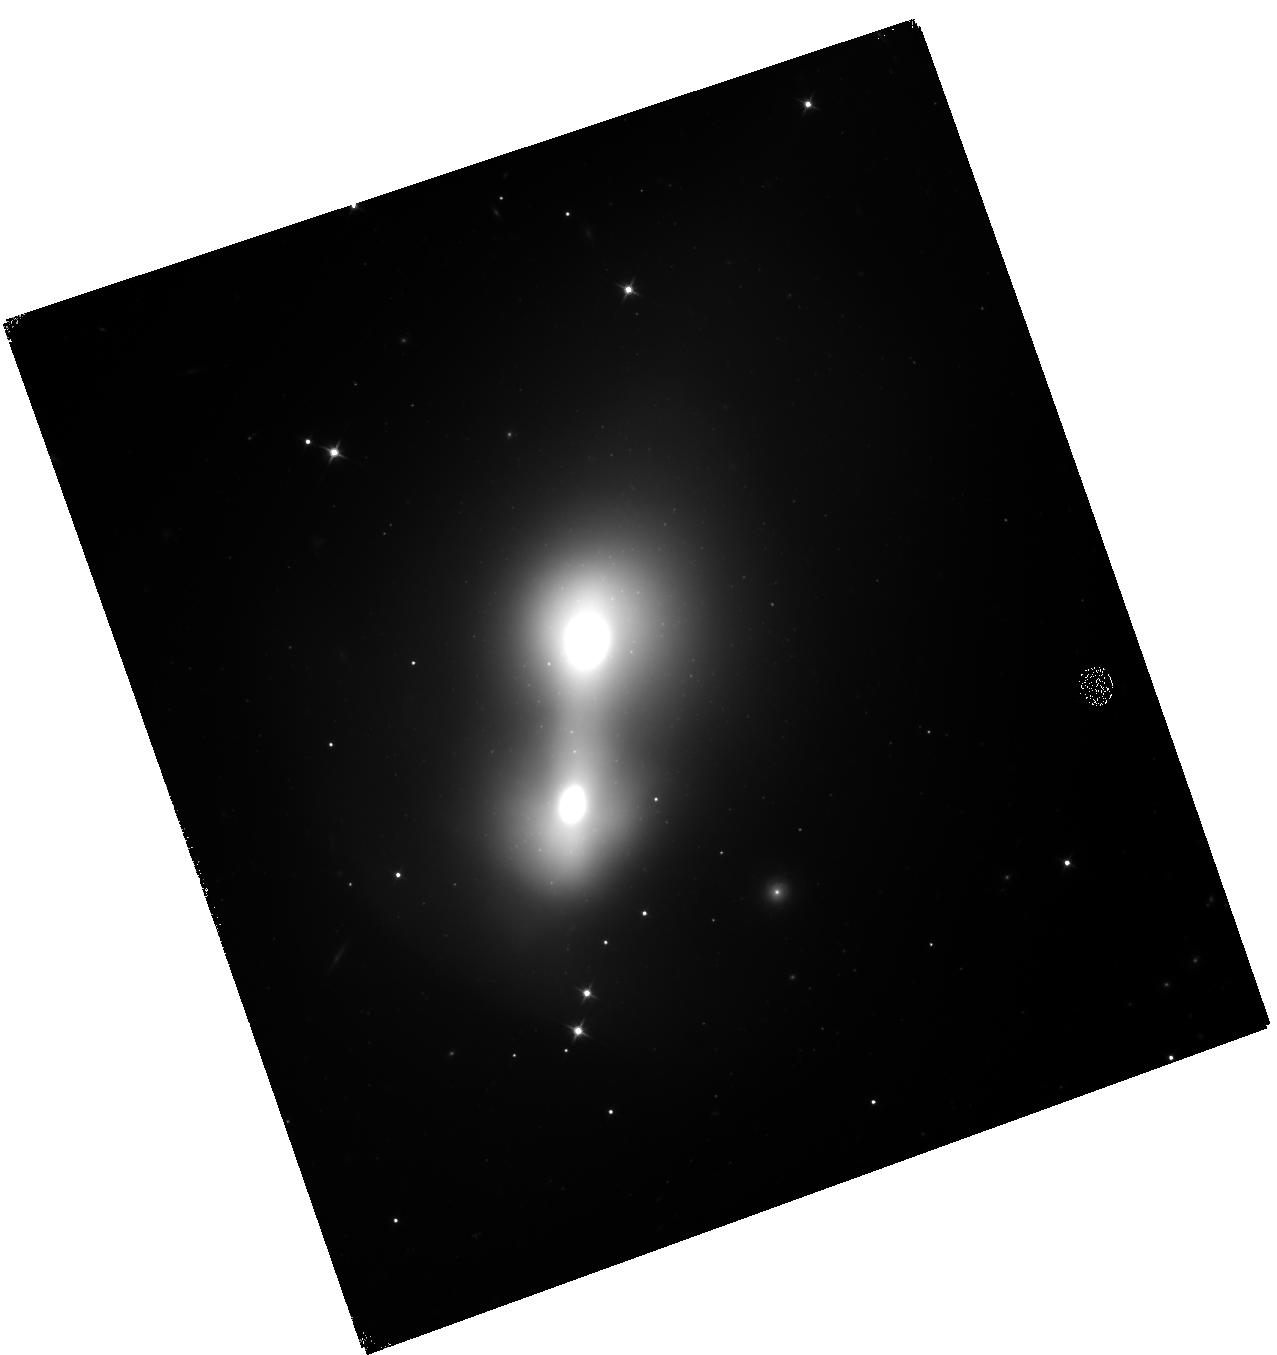
Target: NGC-0750
Instrument: WFC3/IR
Filter: F110W
Exposure: 34 min
Observation ID: hst_16262_17_wfc3_ir_f110w_iedy17

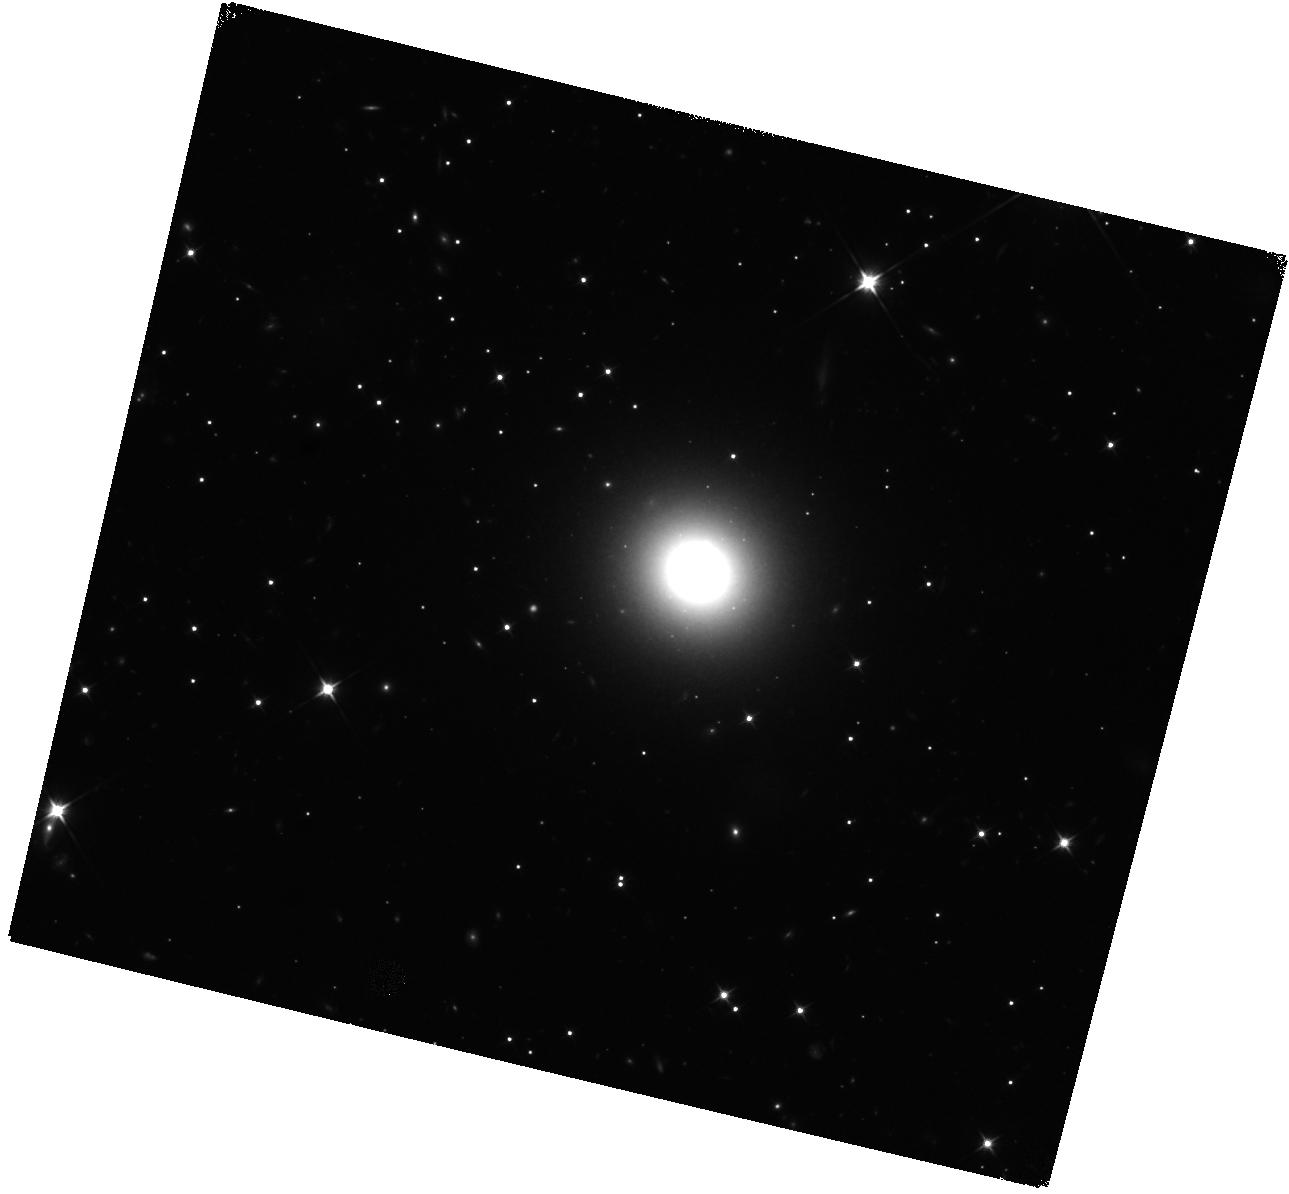
Target: 2MASX-J12501152-4113155
Instrument: WFC3/IR
Filter: F110W
Exposure: 34 min
Observation ID: hst_16262_66_wfc3_ir_f110w_iedy66

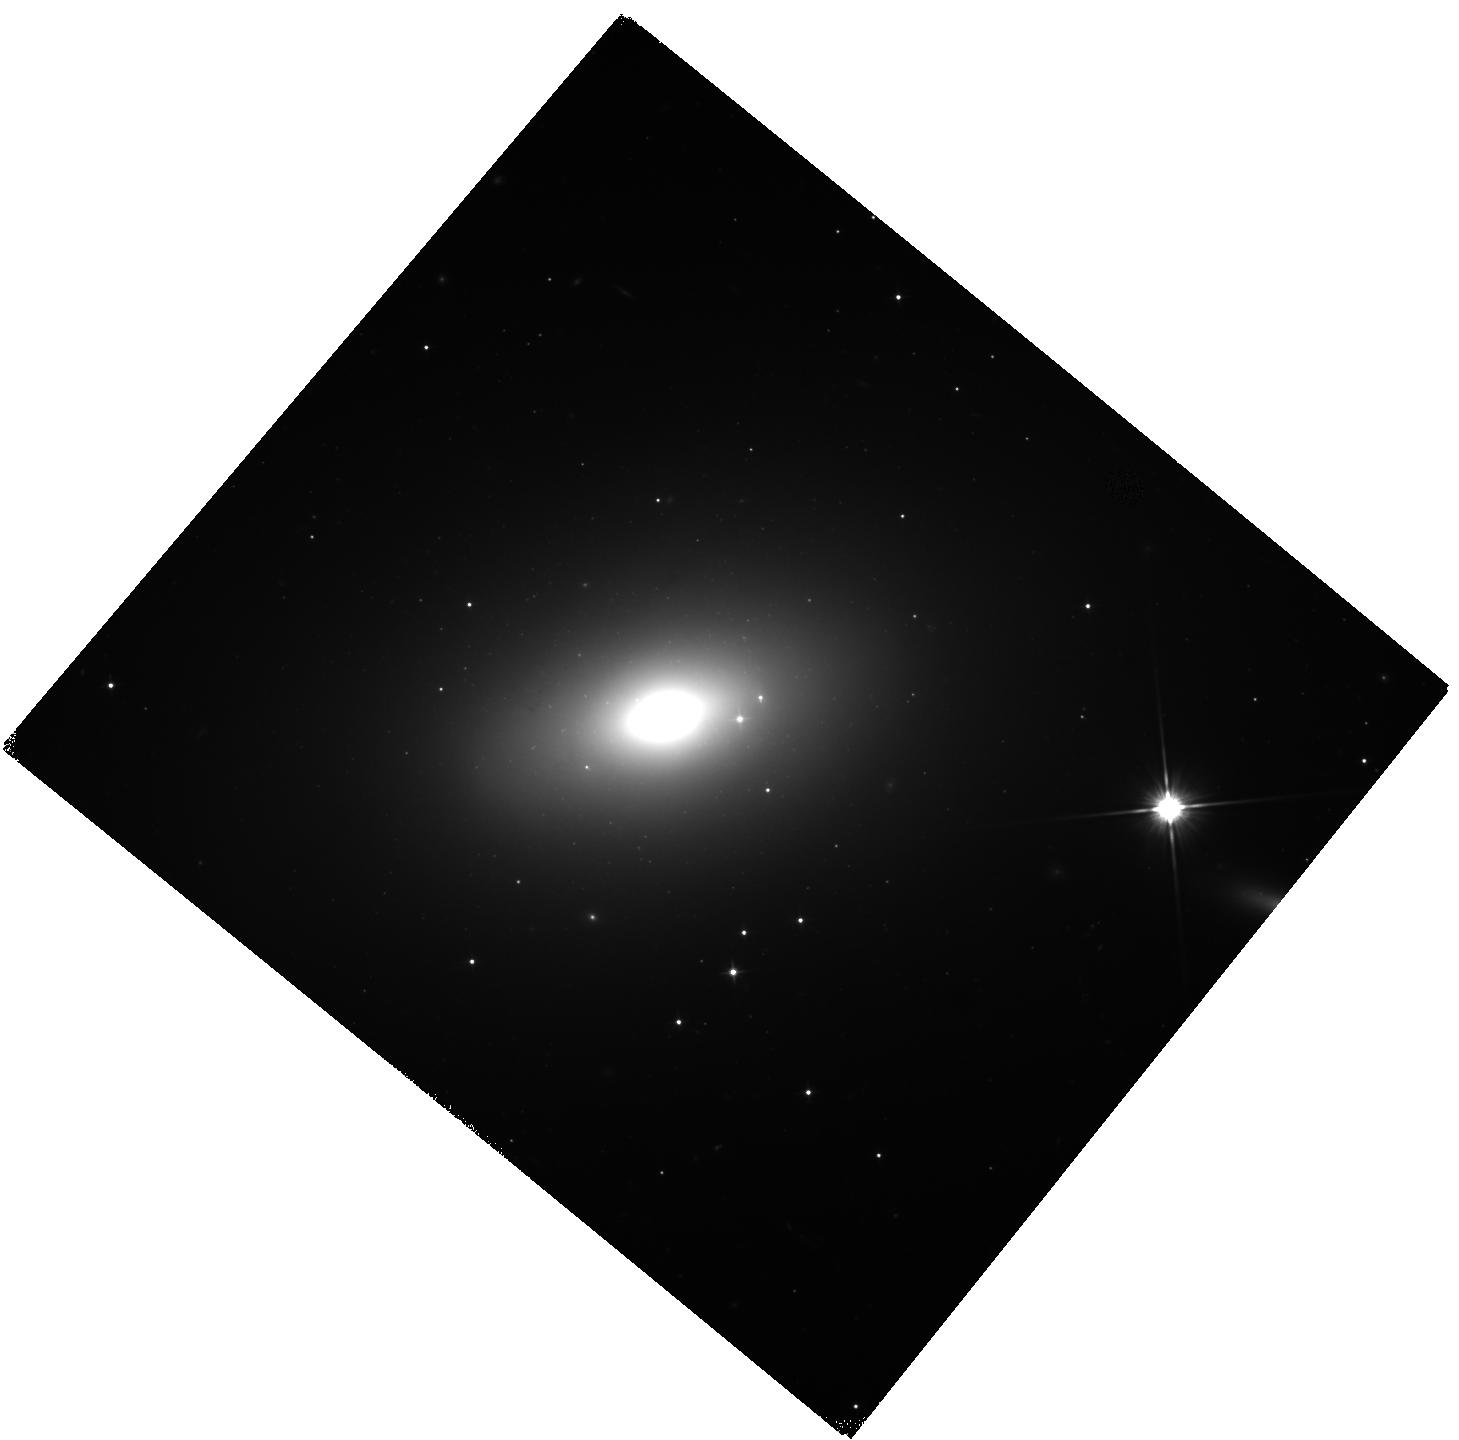
Target: NGC-2208
Instrument: WFC3/IR
Filter: F110W
Exposure: 34 min
Observation ID: hst_16262_40_wfc3_ir_f110w_iedy40

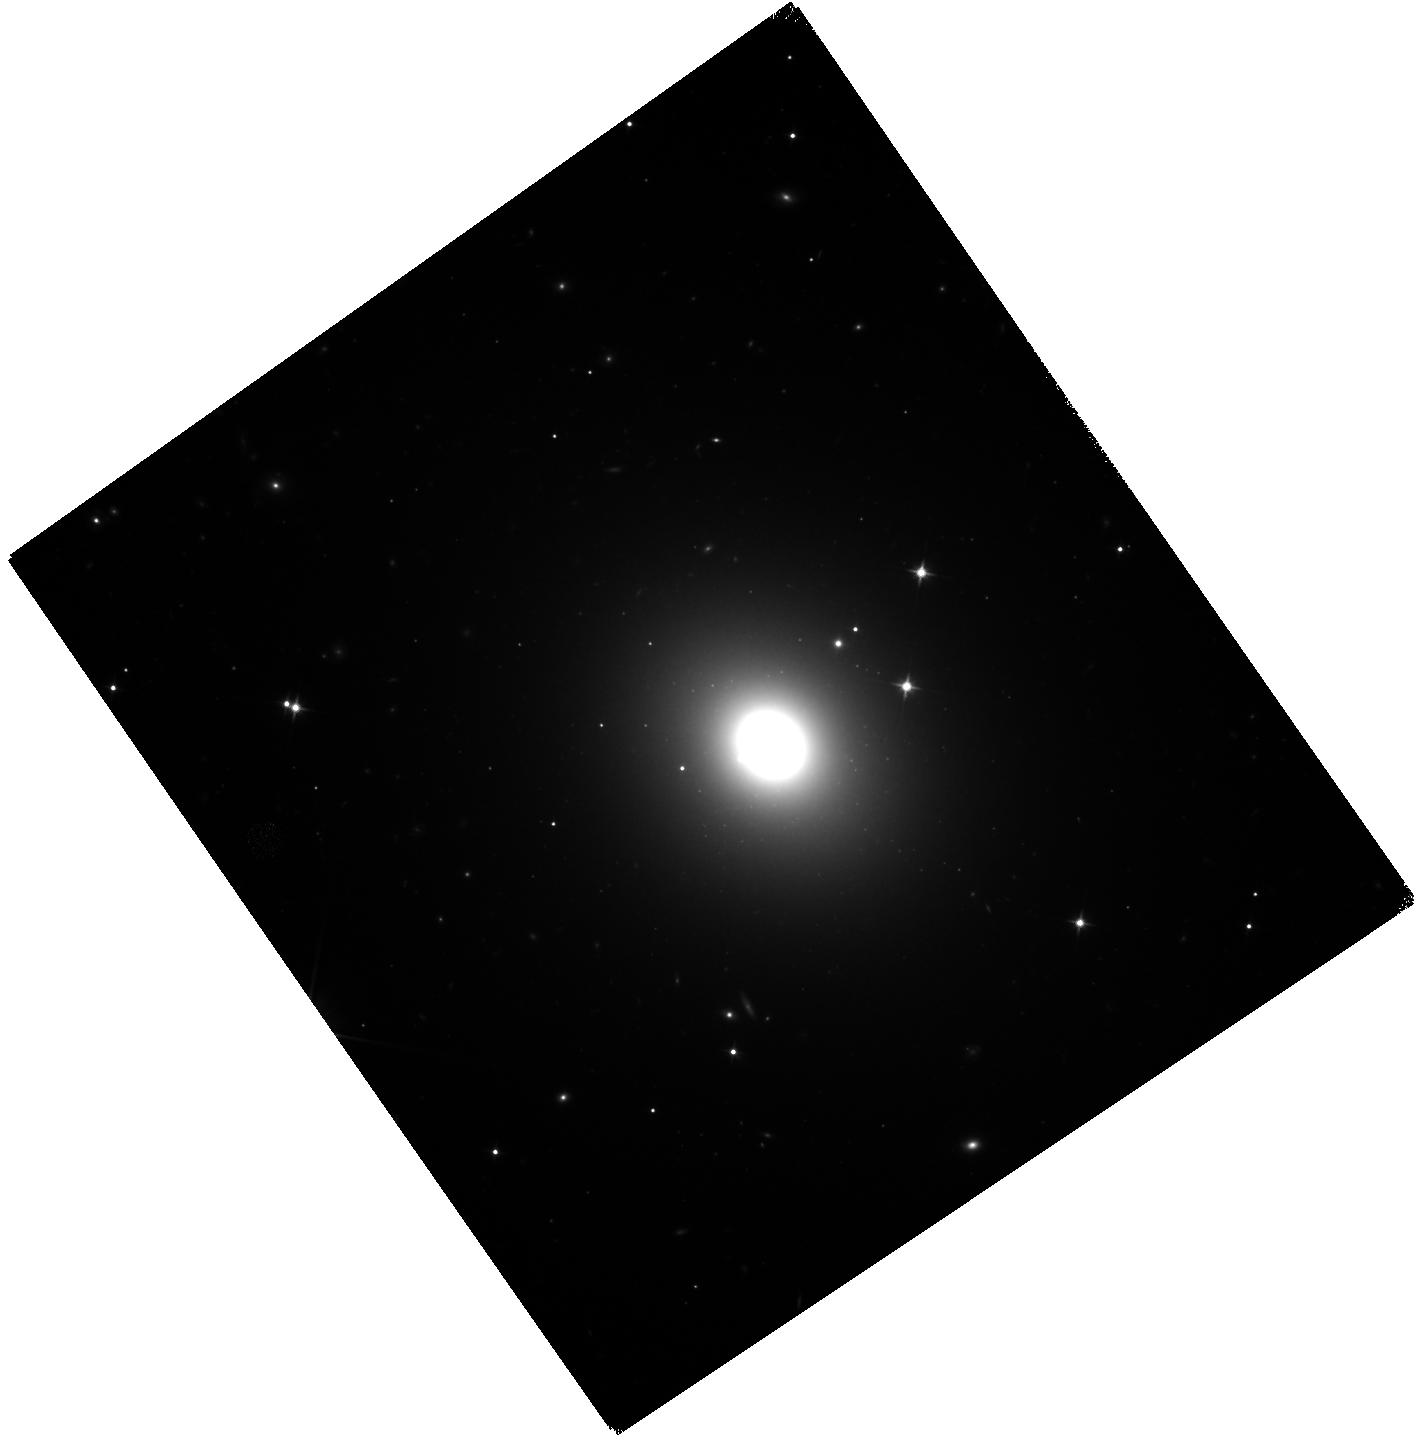
Target: UGC-03396
Instrument: WFC3/IR
Filter: F110W
Exposure: 34 min
Observation ID: hst_16262_39_wfc3_ir_f110w_iedy39

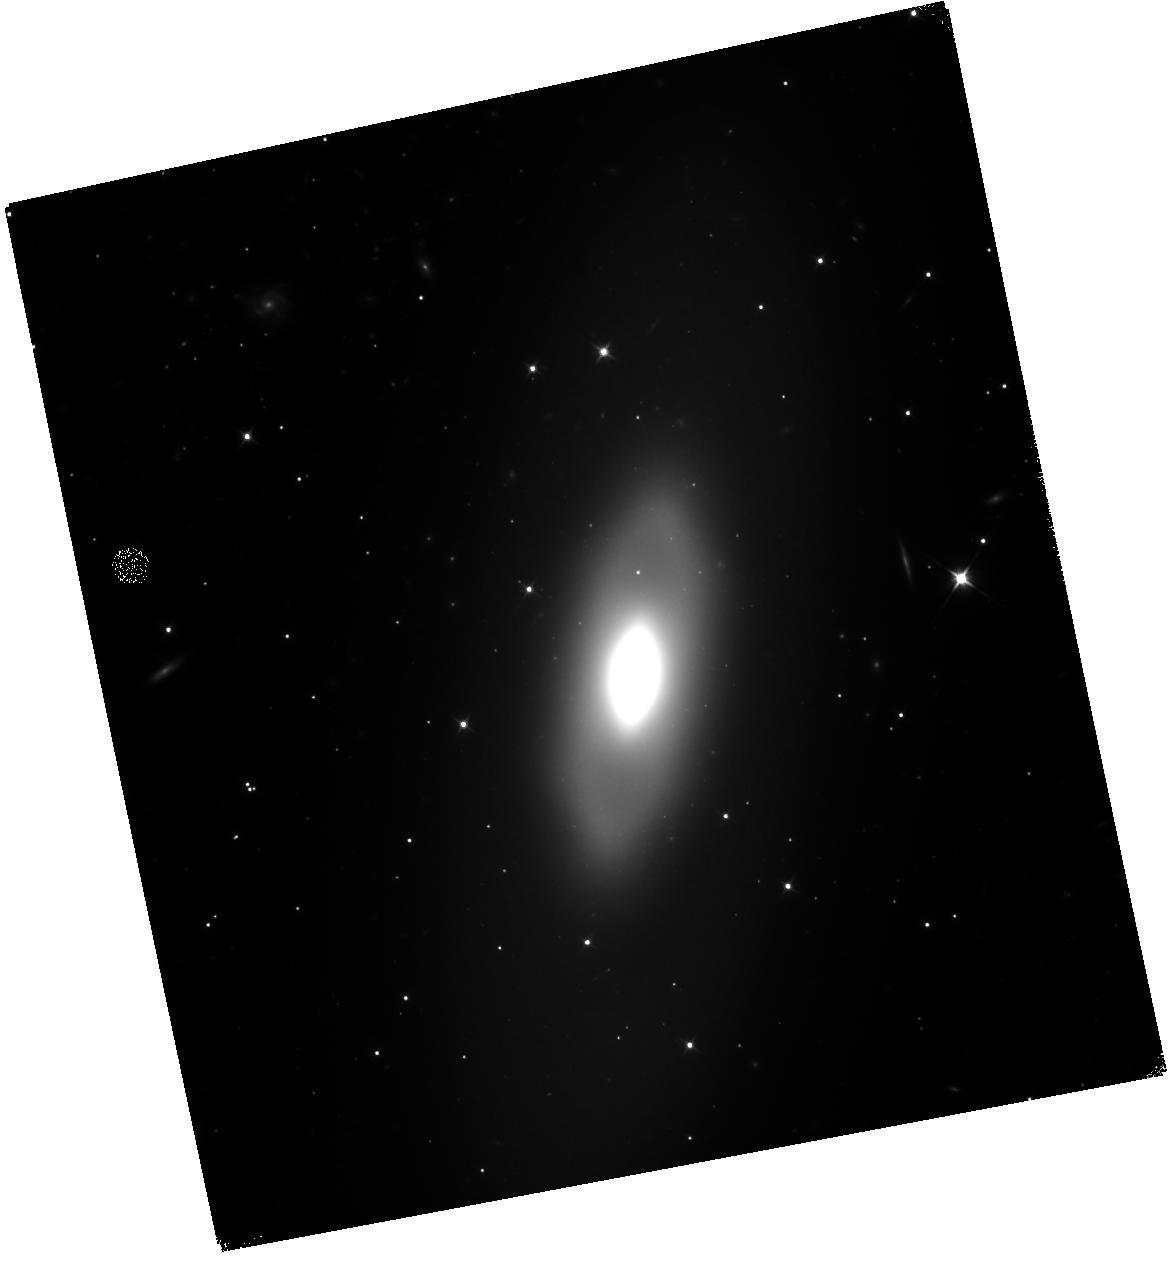
Target: NGC-6739
Instrument: WFC3/IR
Filter: F110W
Exposure: 34 min
Observation ID: hst_16262_0o_wfc3_ir_f110w_iedy0o

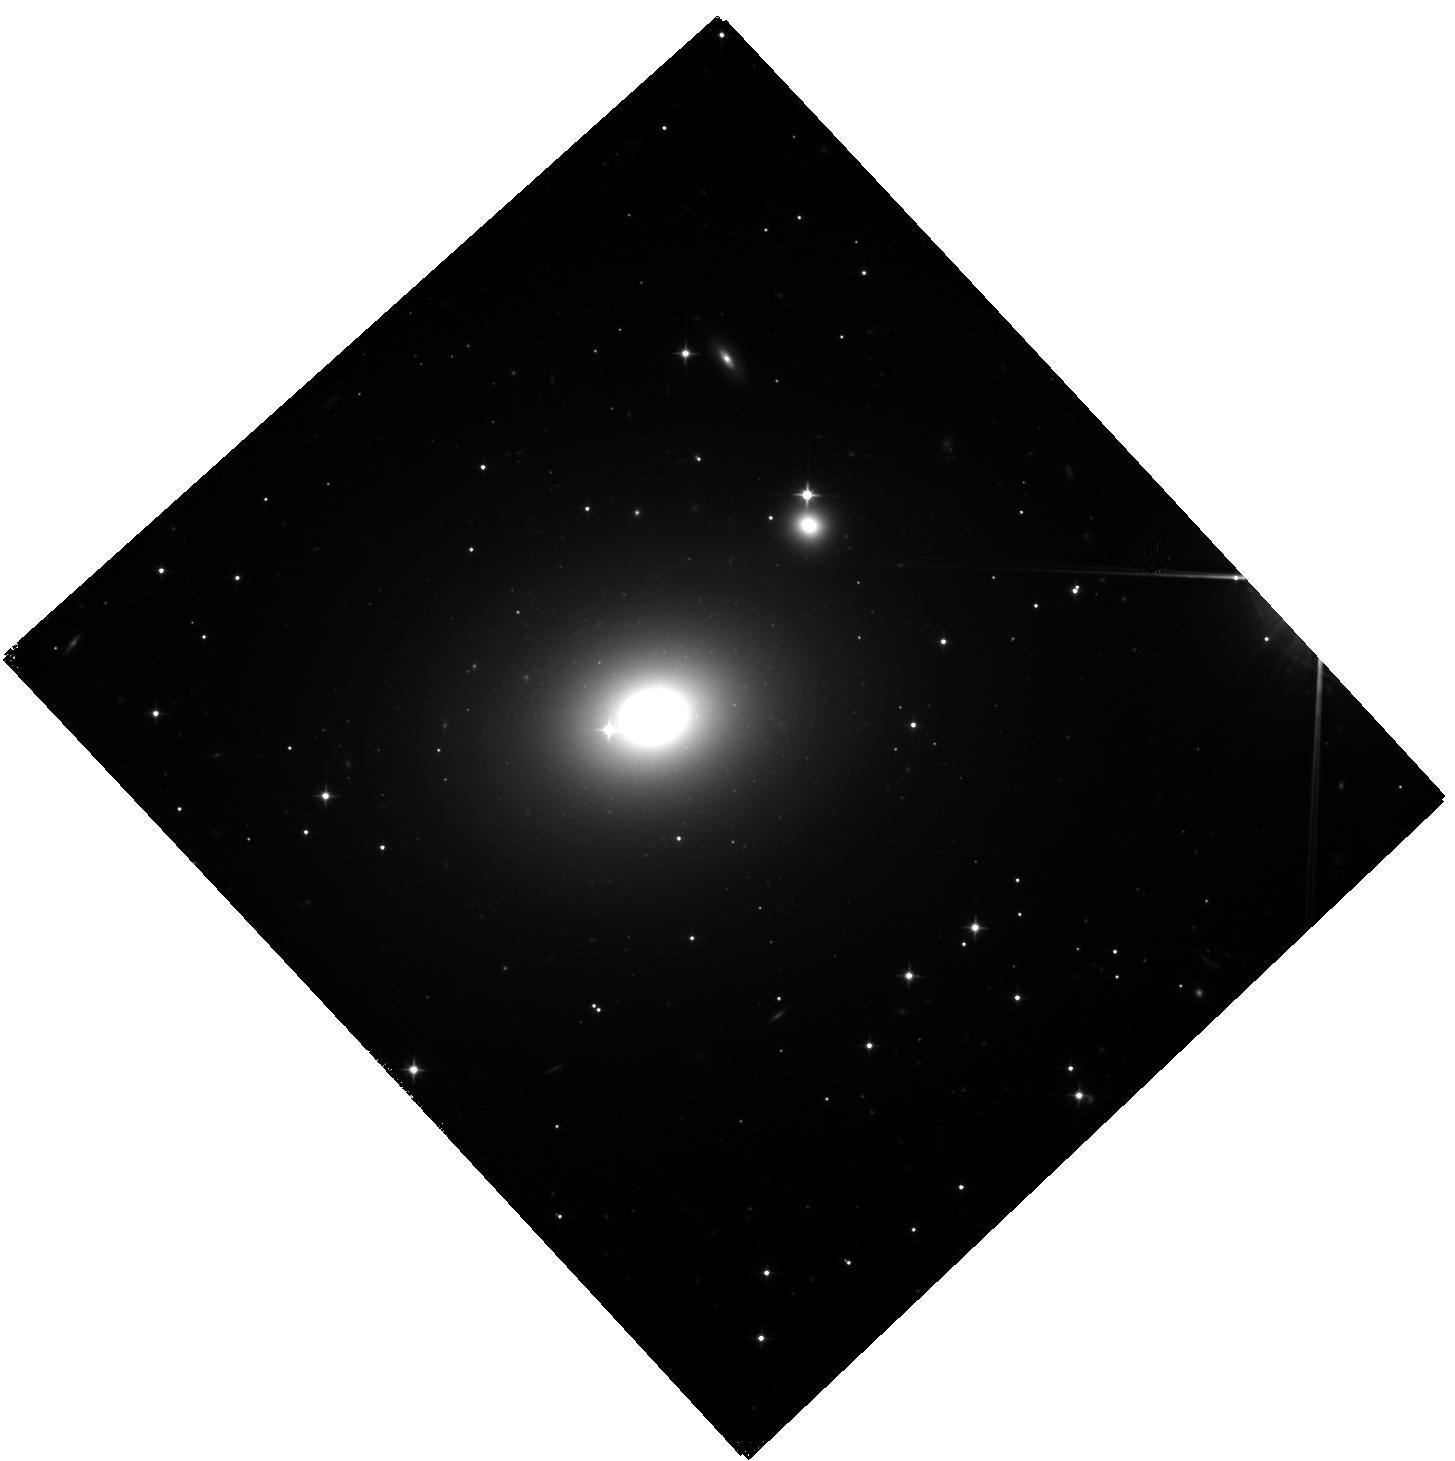
Target: UGC-11990
Instrument: WFC3/IR
Filter: F110W
Exposure: 34 min
Observation ID: hst_16262_1k_wfc3_ir_f110w_iedy1k

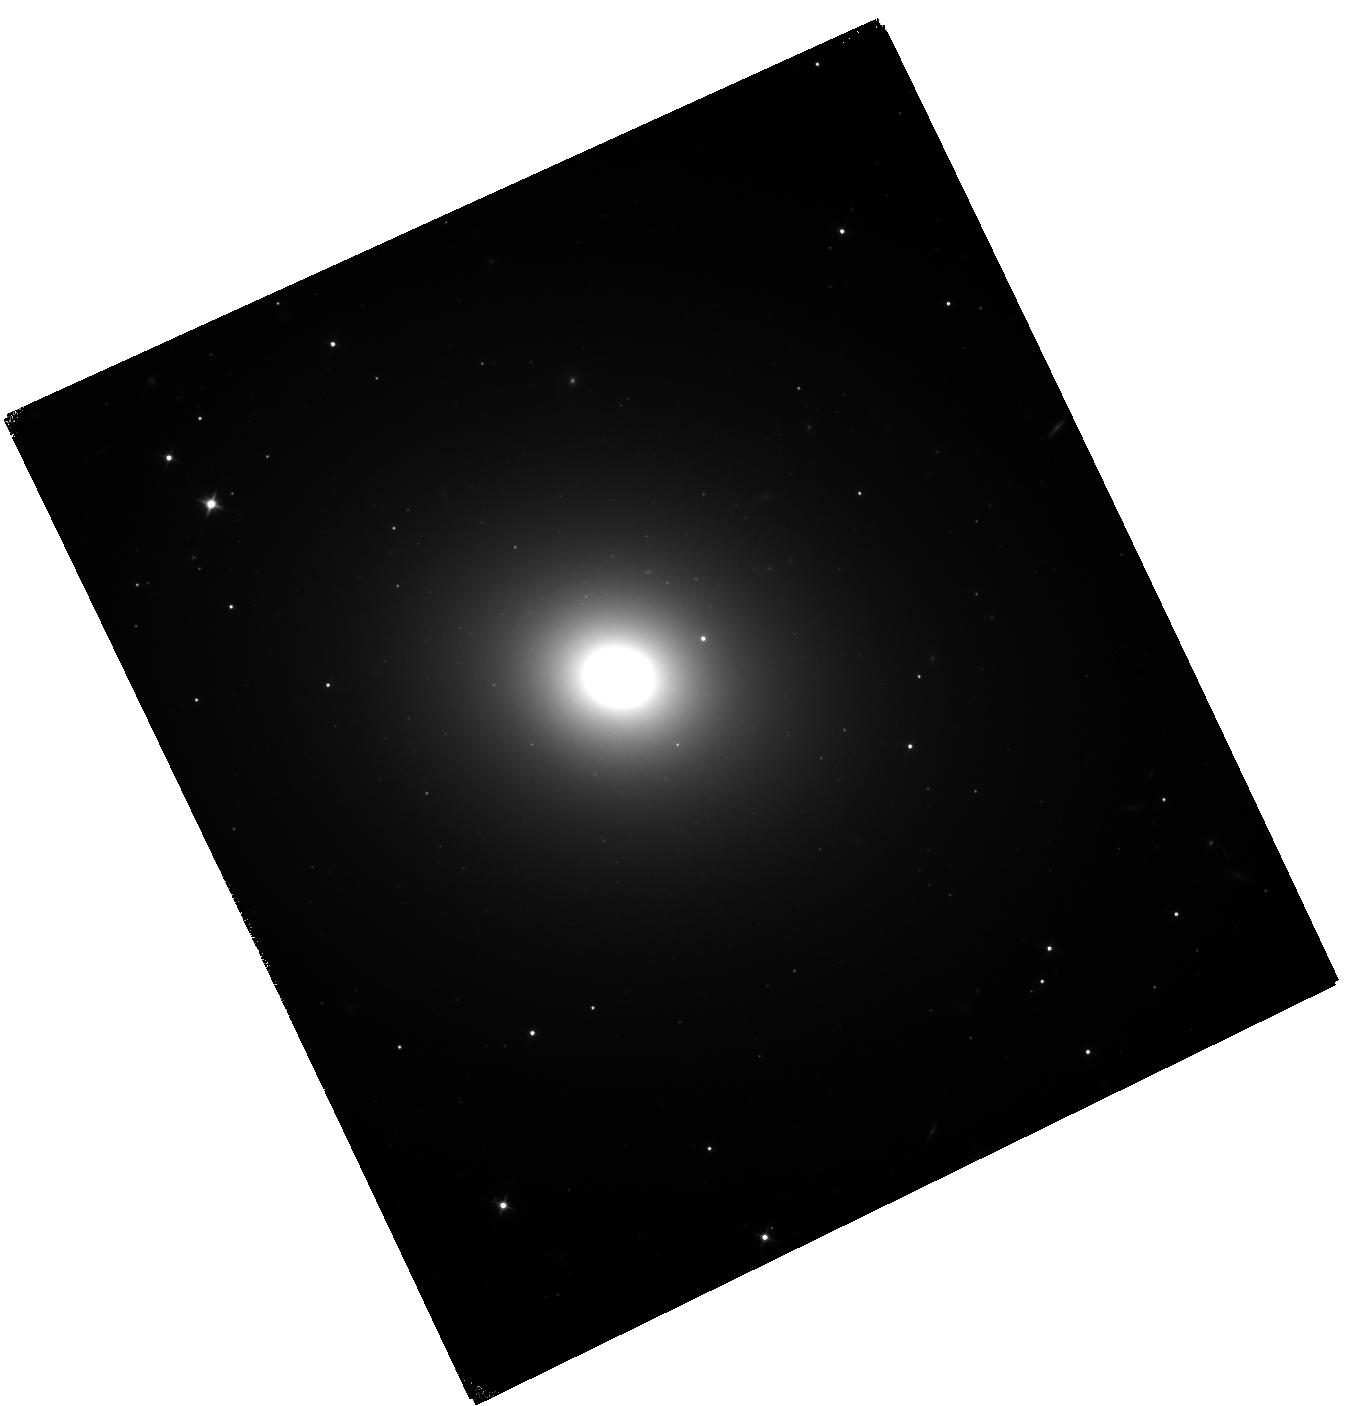
Target: NGC-6868
Instrument: WFC3/IR
Filter: F110W
Exposure: 34 min
Observation ID: hst_16262_1a_wfc3_ir_f110w_iedy1a

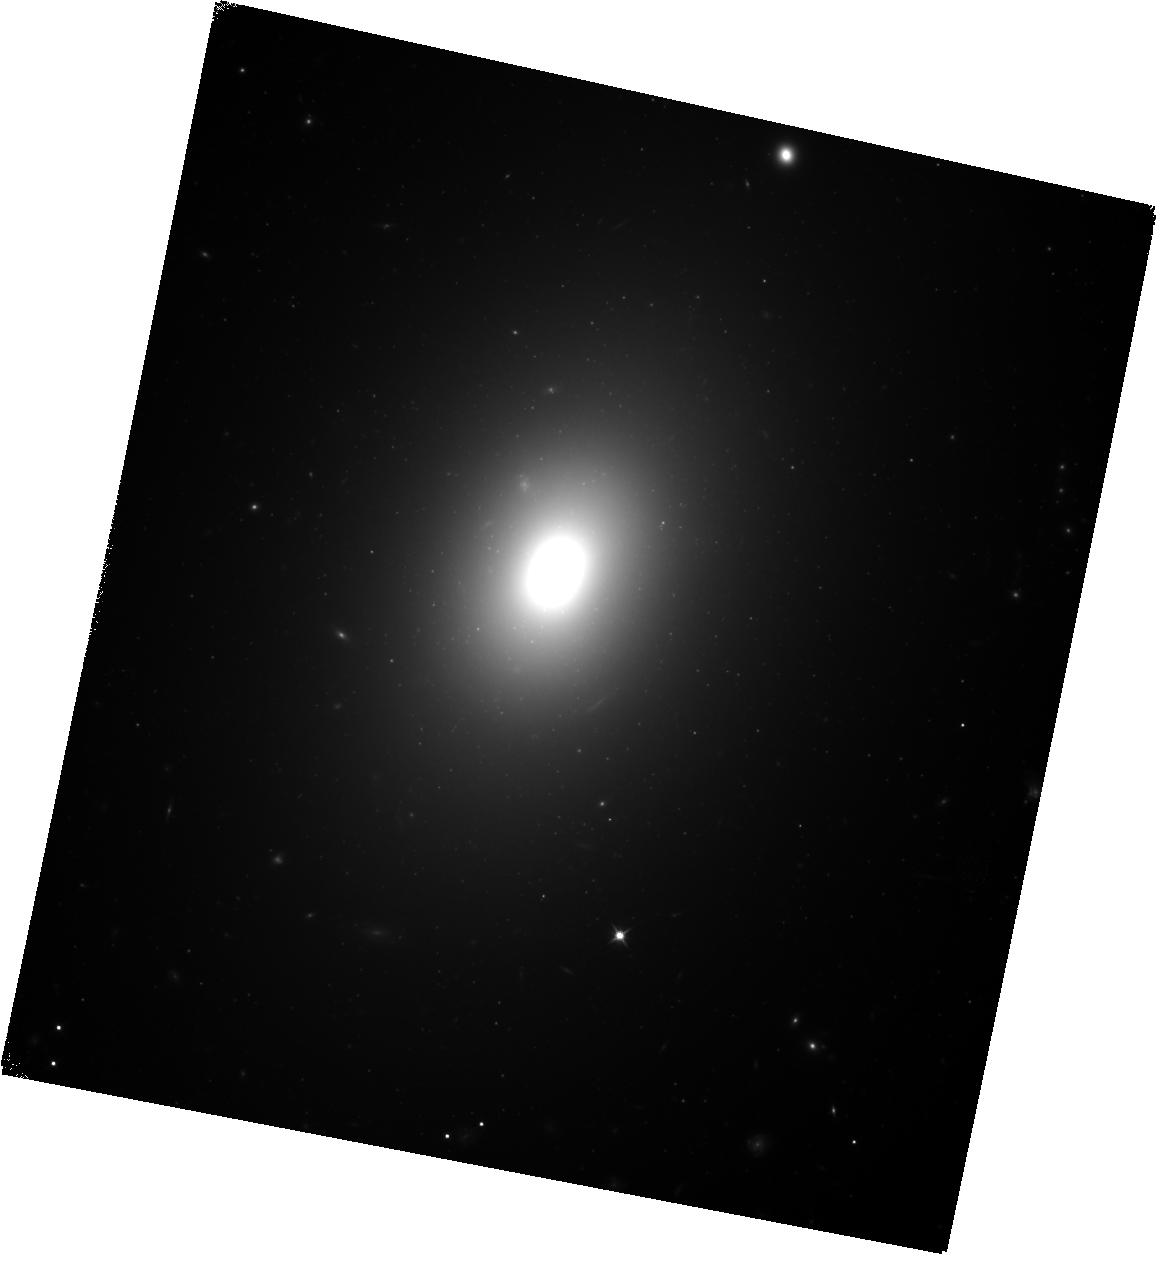
Target: NGC-0439
Instrument: WFC3/IR
Filter: F110W
Exposure: 34 min
Observation ID: hst_16262_10_wfc3_ir_f110w_iedy10

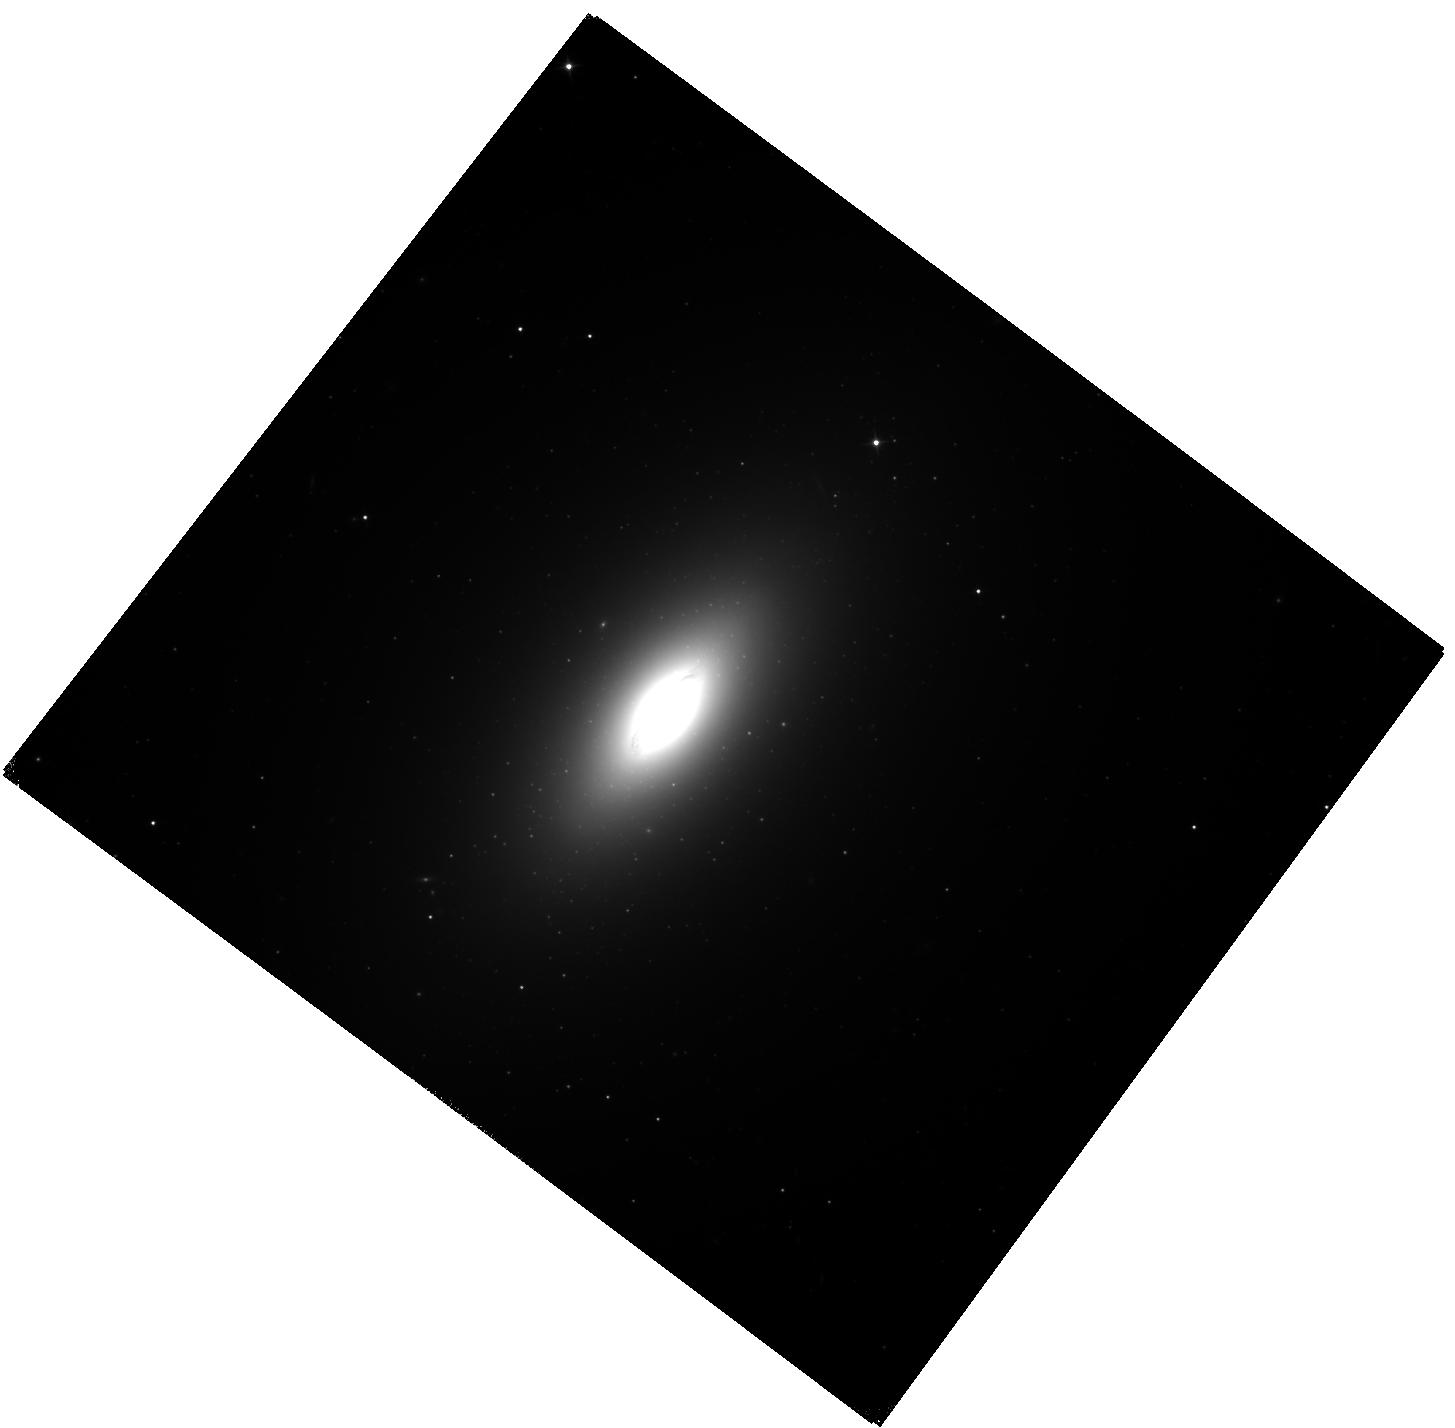
Target: NGC-6861
Instrument: WFC3/IR
Filter: F110W
Exposure: 34 min
Observation ID: hst_16262_0z_wfc3_ir_f110w_iedy0z

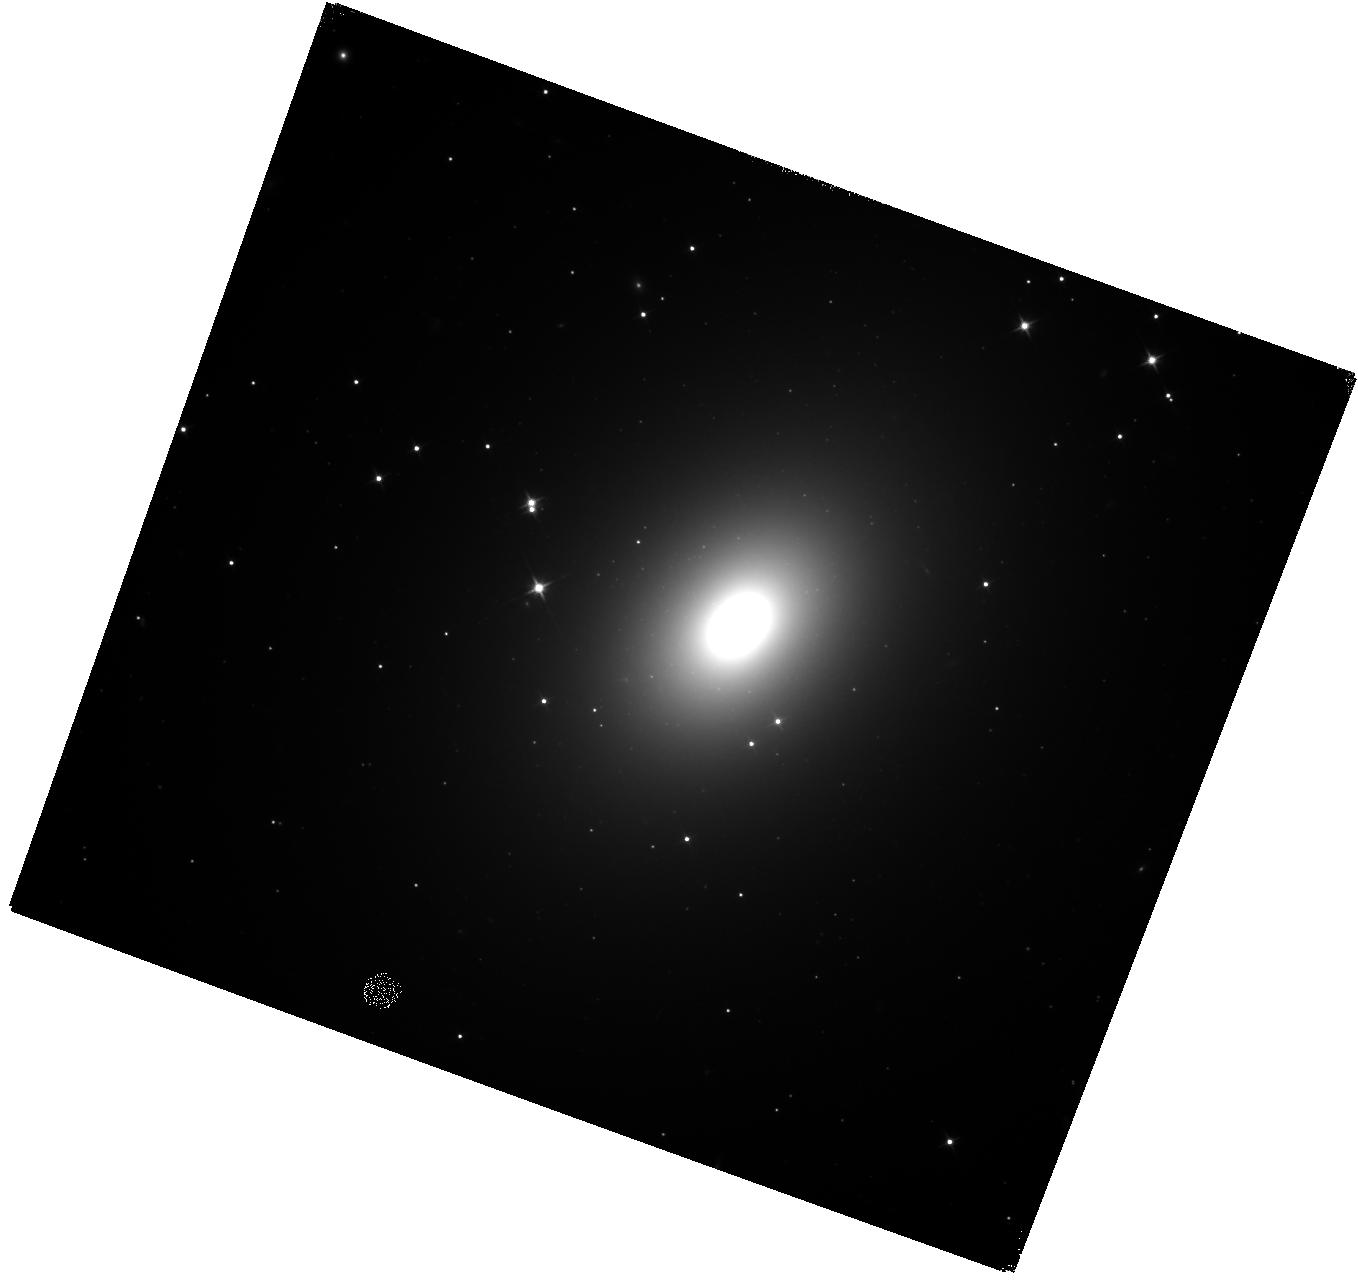
Target: NGC-3250
Instrument: WFC3/IR
Filter: F110W
Exposure: 34 min
Observation ID: hst_16262_50_wfc3_ir_f110w_iedy50

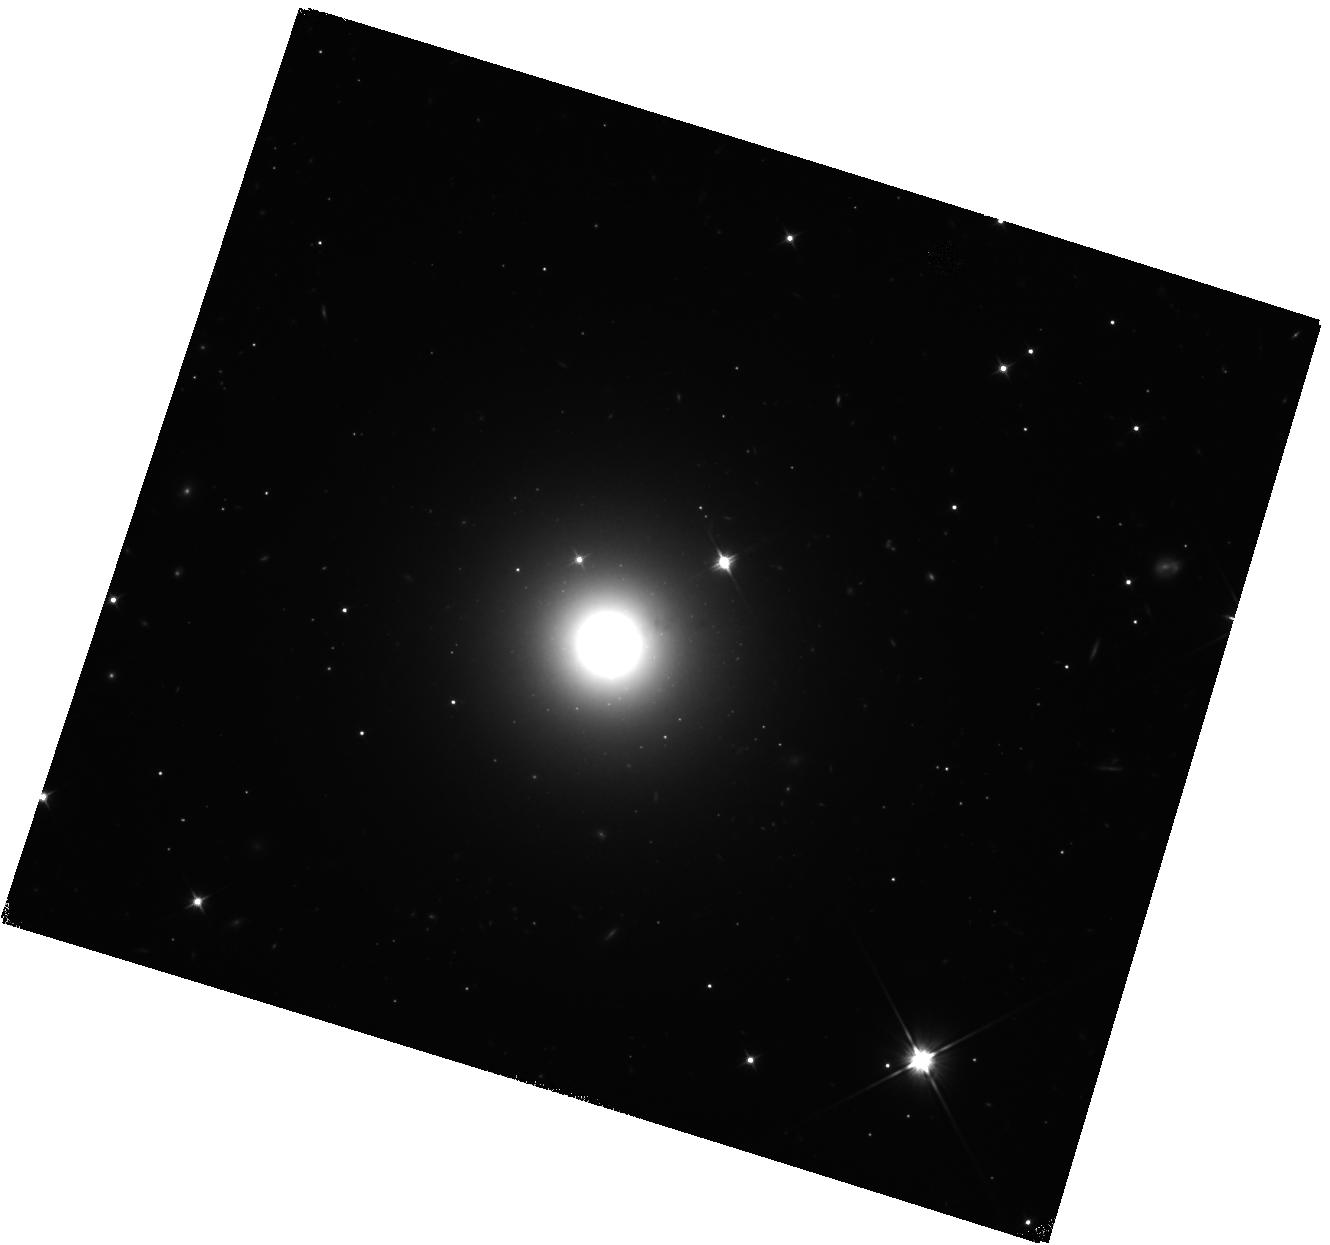
Target: PGC-63905
Instrument: WFC3/IR
Filter: F110W
Exposure: 34 min
Observation ID: hst_16262_0v_wfc3_ir_f110w_iedy0v

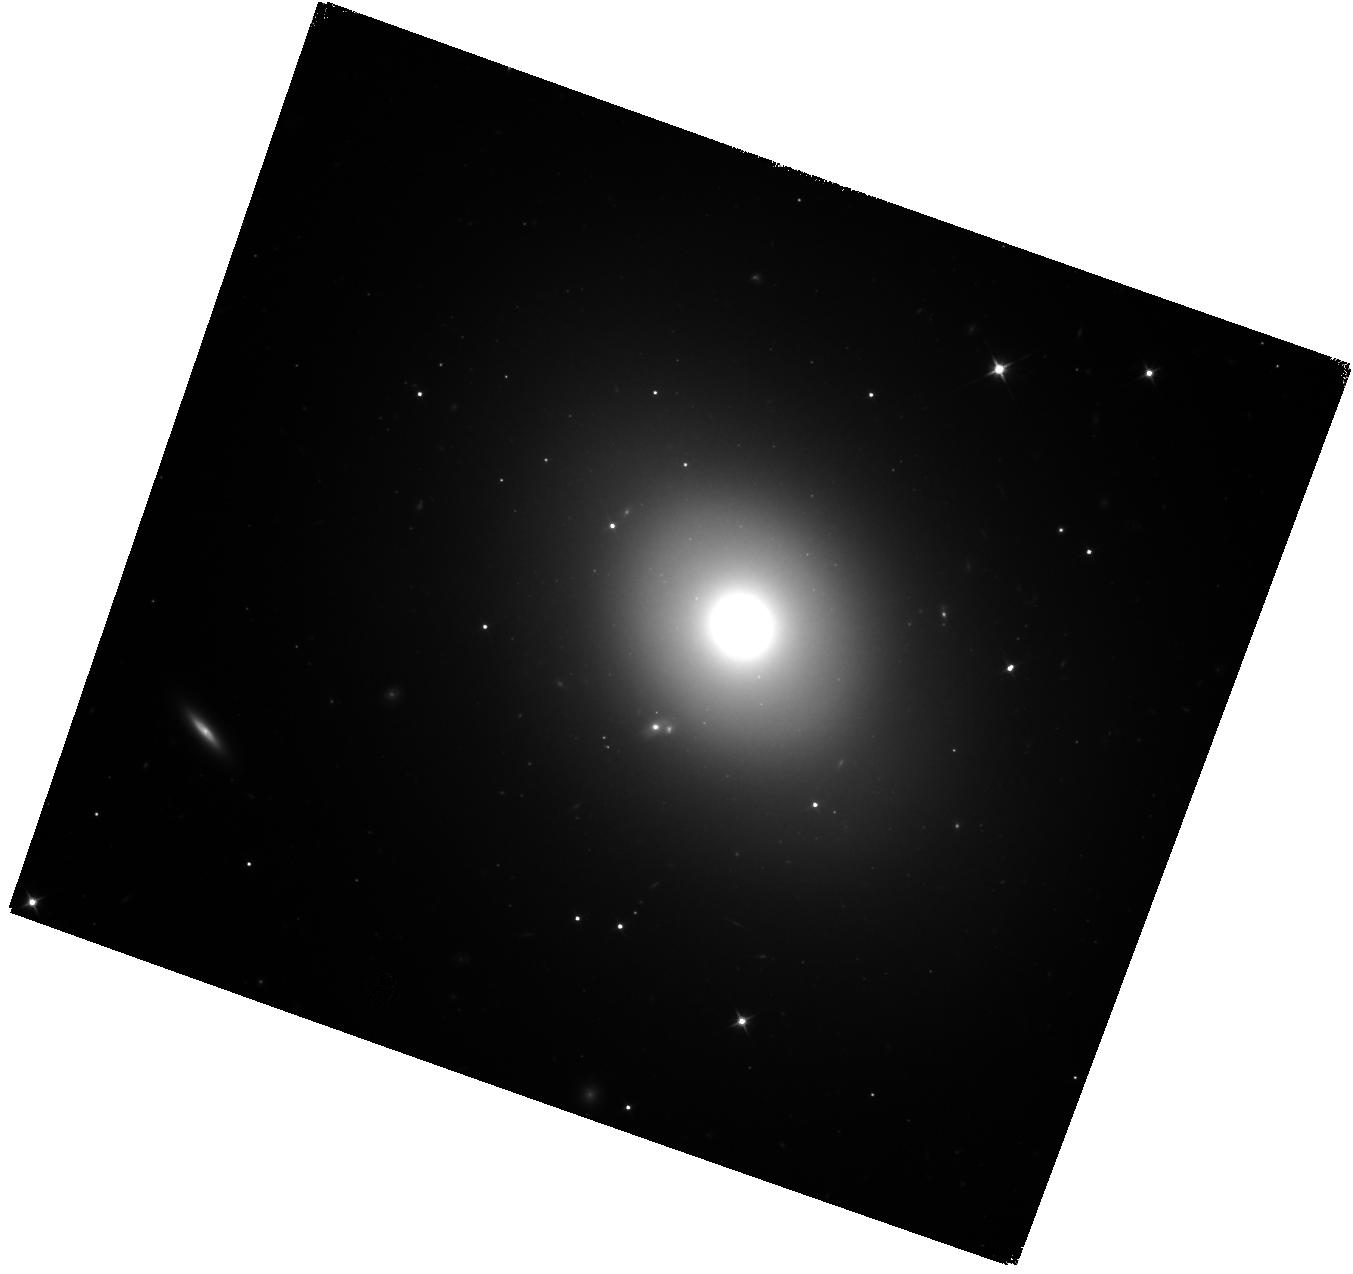
Target: NGC-3308
Instrument: WFC3/IR
Filter: F110W
Exposure: 34 min
Observation ID: hst_16262_55_wfc3_ir_f110w_iedy55

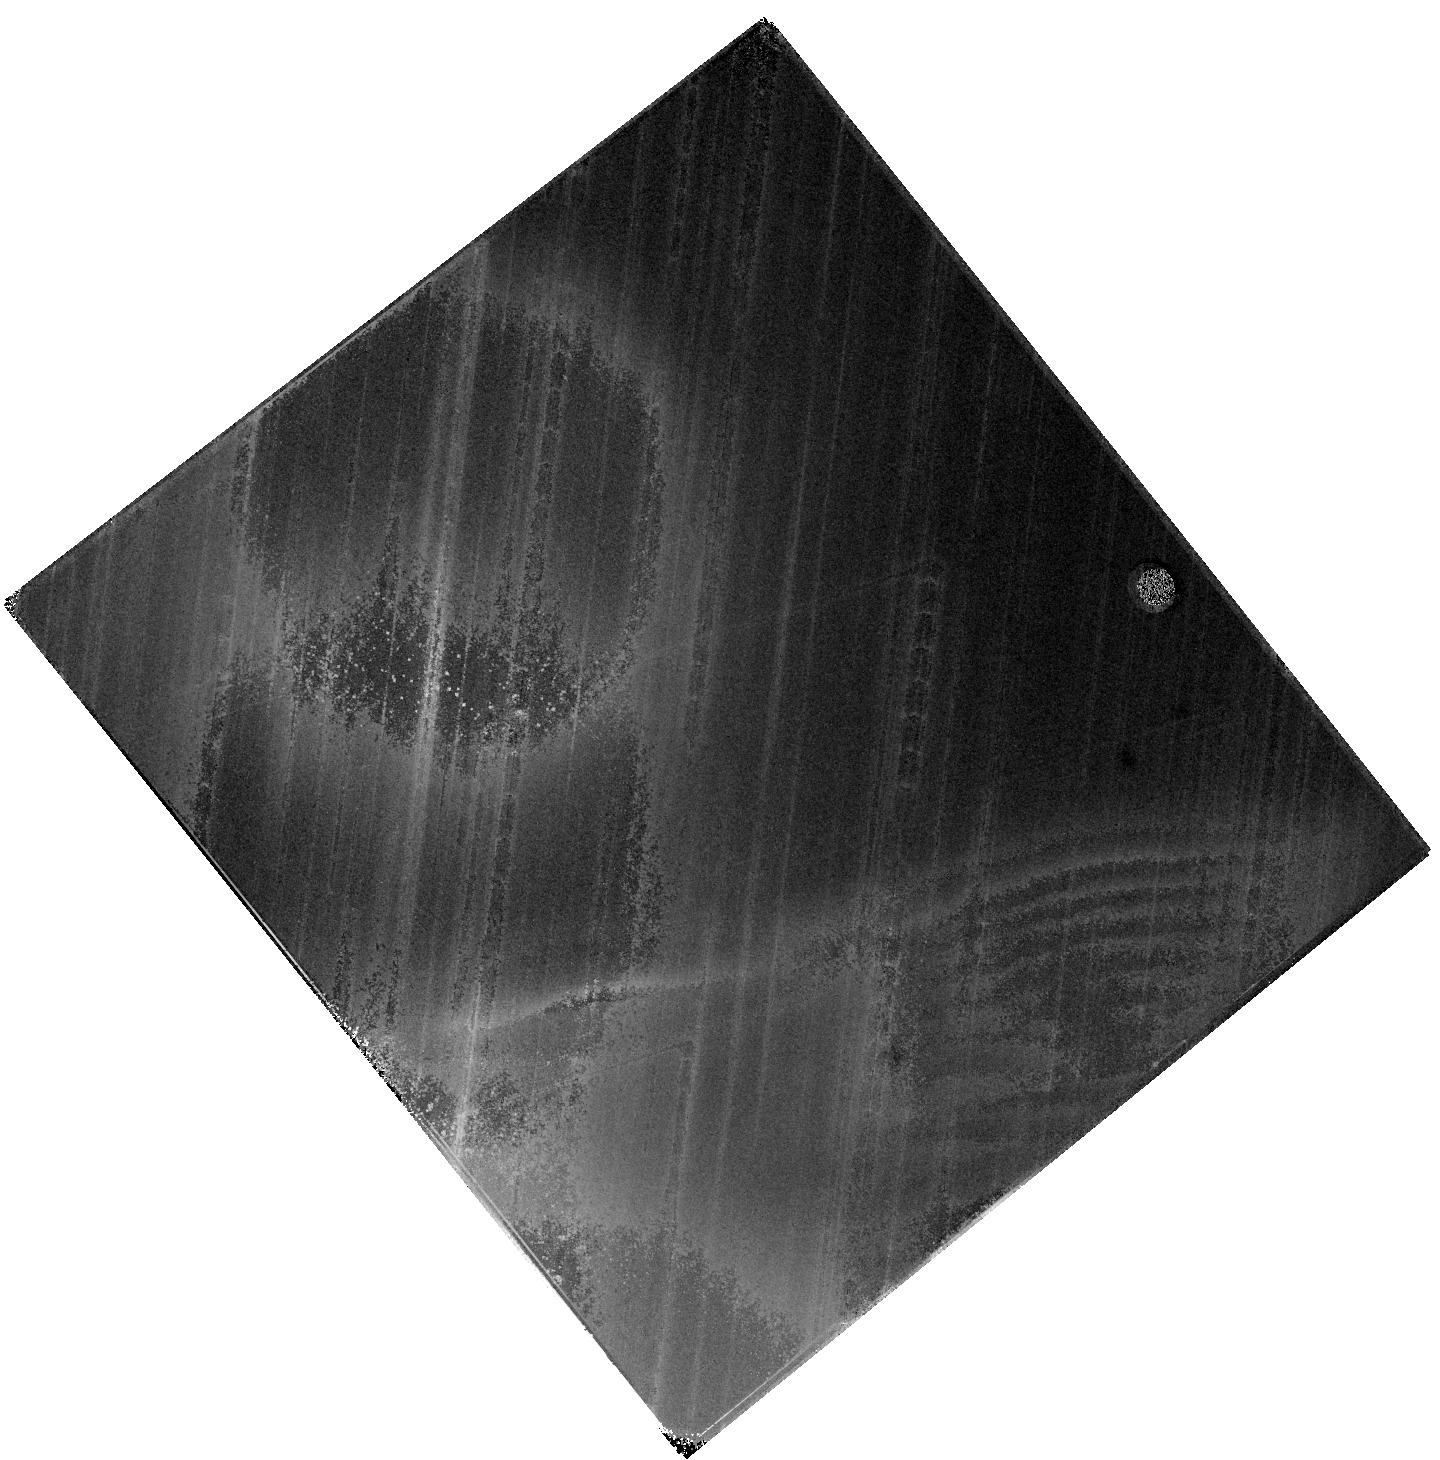
Target: NGC-1066
Instrument: WFC3/IR
Filter: F110W
Exposure: 34 min
Observation ID: hst_16262_24_wfc3_ir_f110w_iedy24

5% Distances to Galaxies using Surface Brightness Fluctuations (PI: Tully, R. Brent)

Surface brightness fluctuations in E/S0 galaxies are sufficiently bright in the infrared that they can be recorded with high signal-to-noise in galaxies within 80 Mpc in a single HST orbit. The SBF luminosity dependence on metallicity and age tracked by color is well established, permitting measurements of individual distances accurate to 5%. This outstanding capability will be used to determine distances for SNAP targets drawn from every massive cluster and the most important E/S0 galaxies outside of massive clusters within 80 Mpc. Galaxy-galaxy and galaxy-cluster comparisons with elliptical fundamental plane, spiral luminosity-linewidth and, especially, supernova distances will be made whereever possible in order to evaluate random and systematic uncertainties. SBF can provide distance measures for the cosmological measurement of H0 comparable in accuracy to those of SNIa. SBF anchored by the tip of the red giant branch zero point offers a competitive and independent alternative to the Cepheid/SNIa route to H0. The most massive clusters at 40-80 Mpc lie within either the so-called Great Attractor region or the Perseus-Pisces filament. This range is the sweet spot for HST IR SBF studies - distances too great to be reliably measured from the ground but comfortably accessable with HST in single orbits. The dynamics in these two complexes are in the strongly non-linear regime with clusters collapsing toward each other. Numerical action methods will permit the recovery of physical orbits and the determination of masses. The 3D information on positions and motions affords a unique window into the construction of rich clusters.